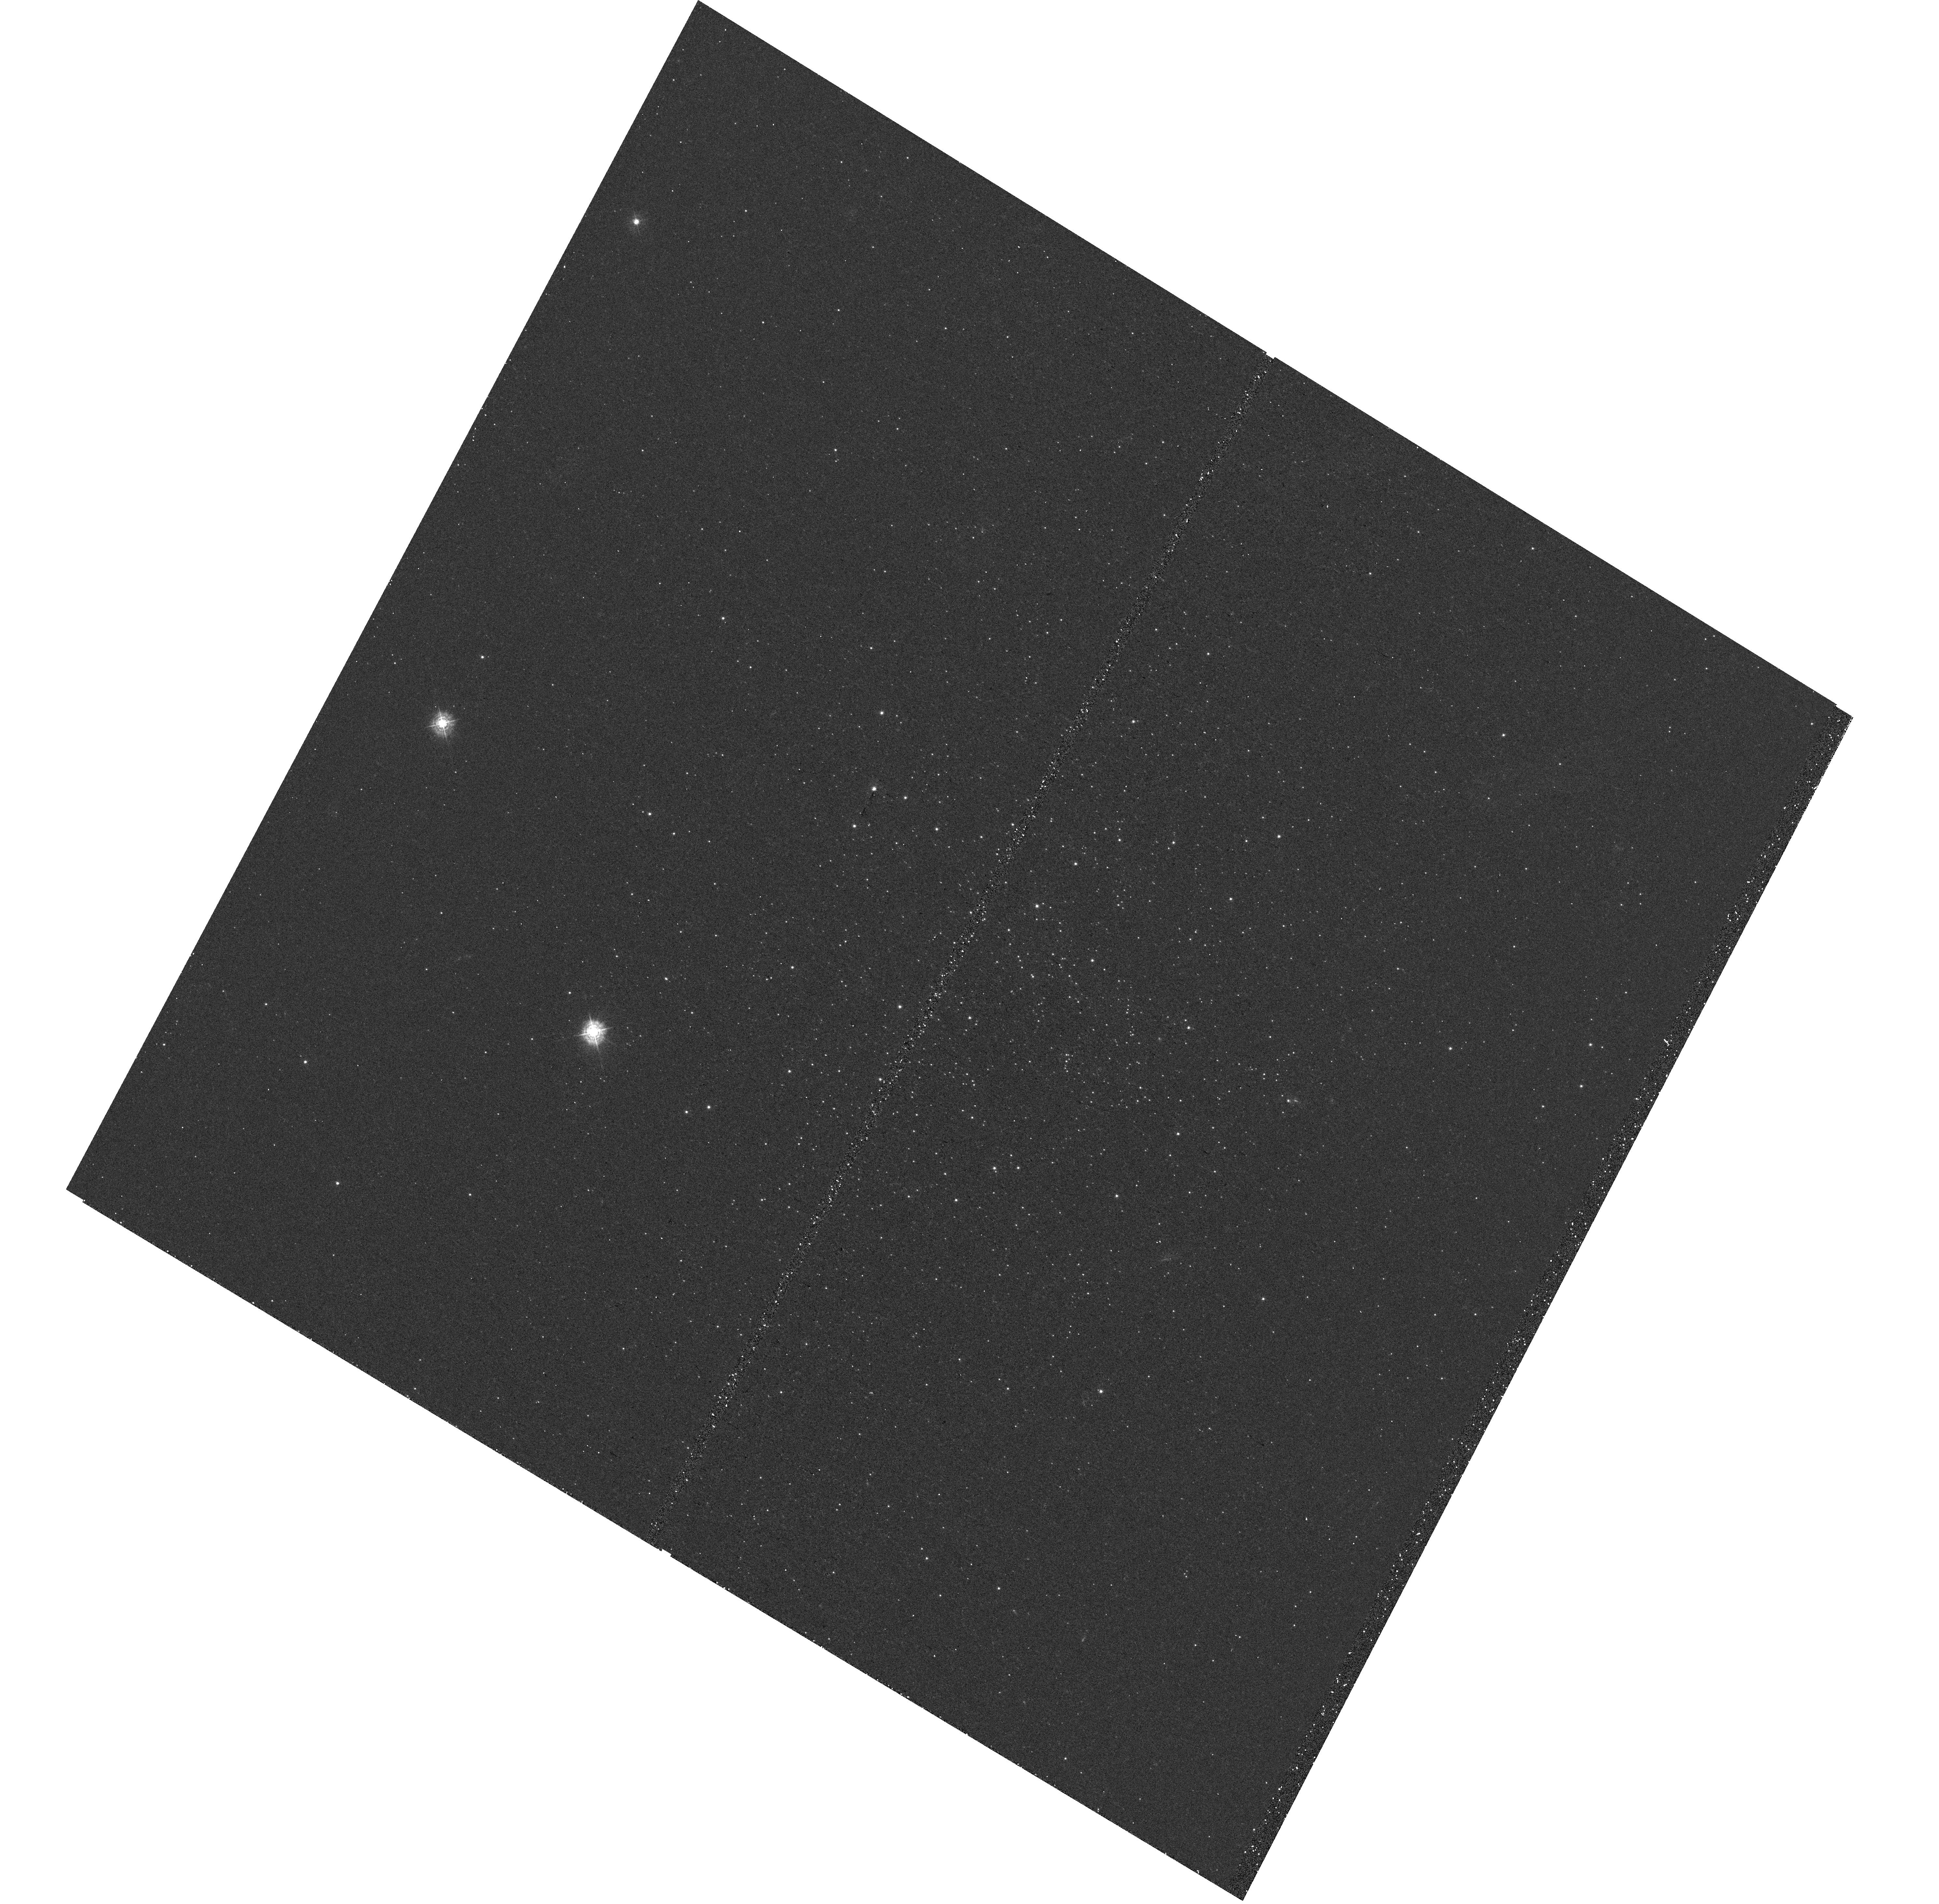
Target: ESO-51-3
Instrument: WFC3/UVIS
Filter: F343N
Exposure: 44 min
Observation ID: hst_15062_04_wfc3_uvis_f343n_idj904

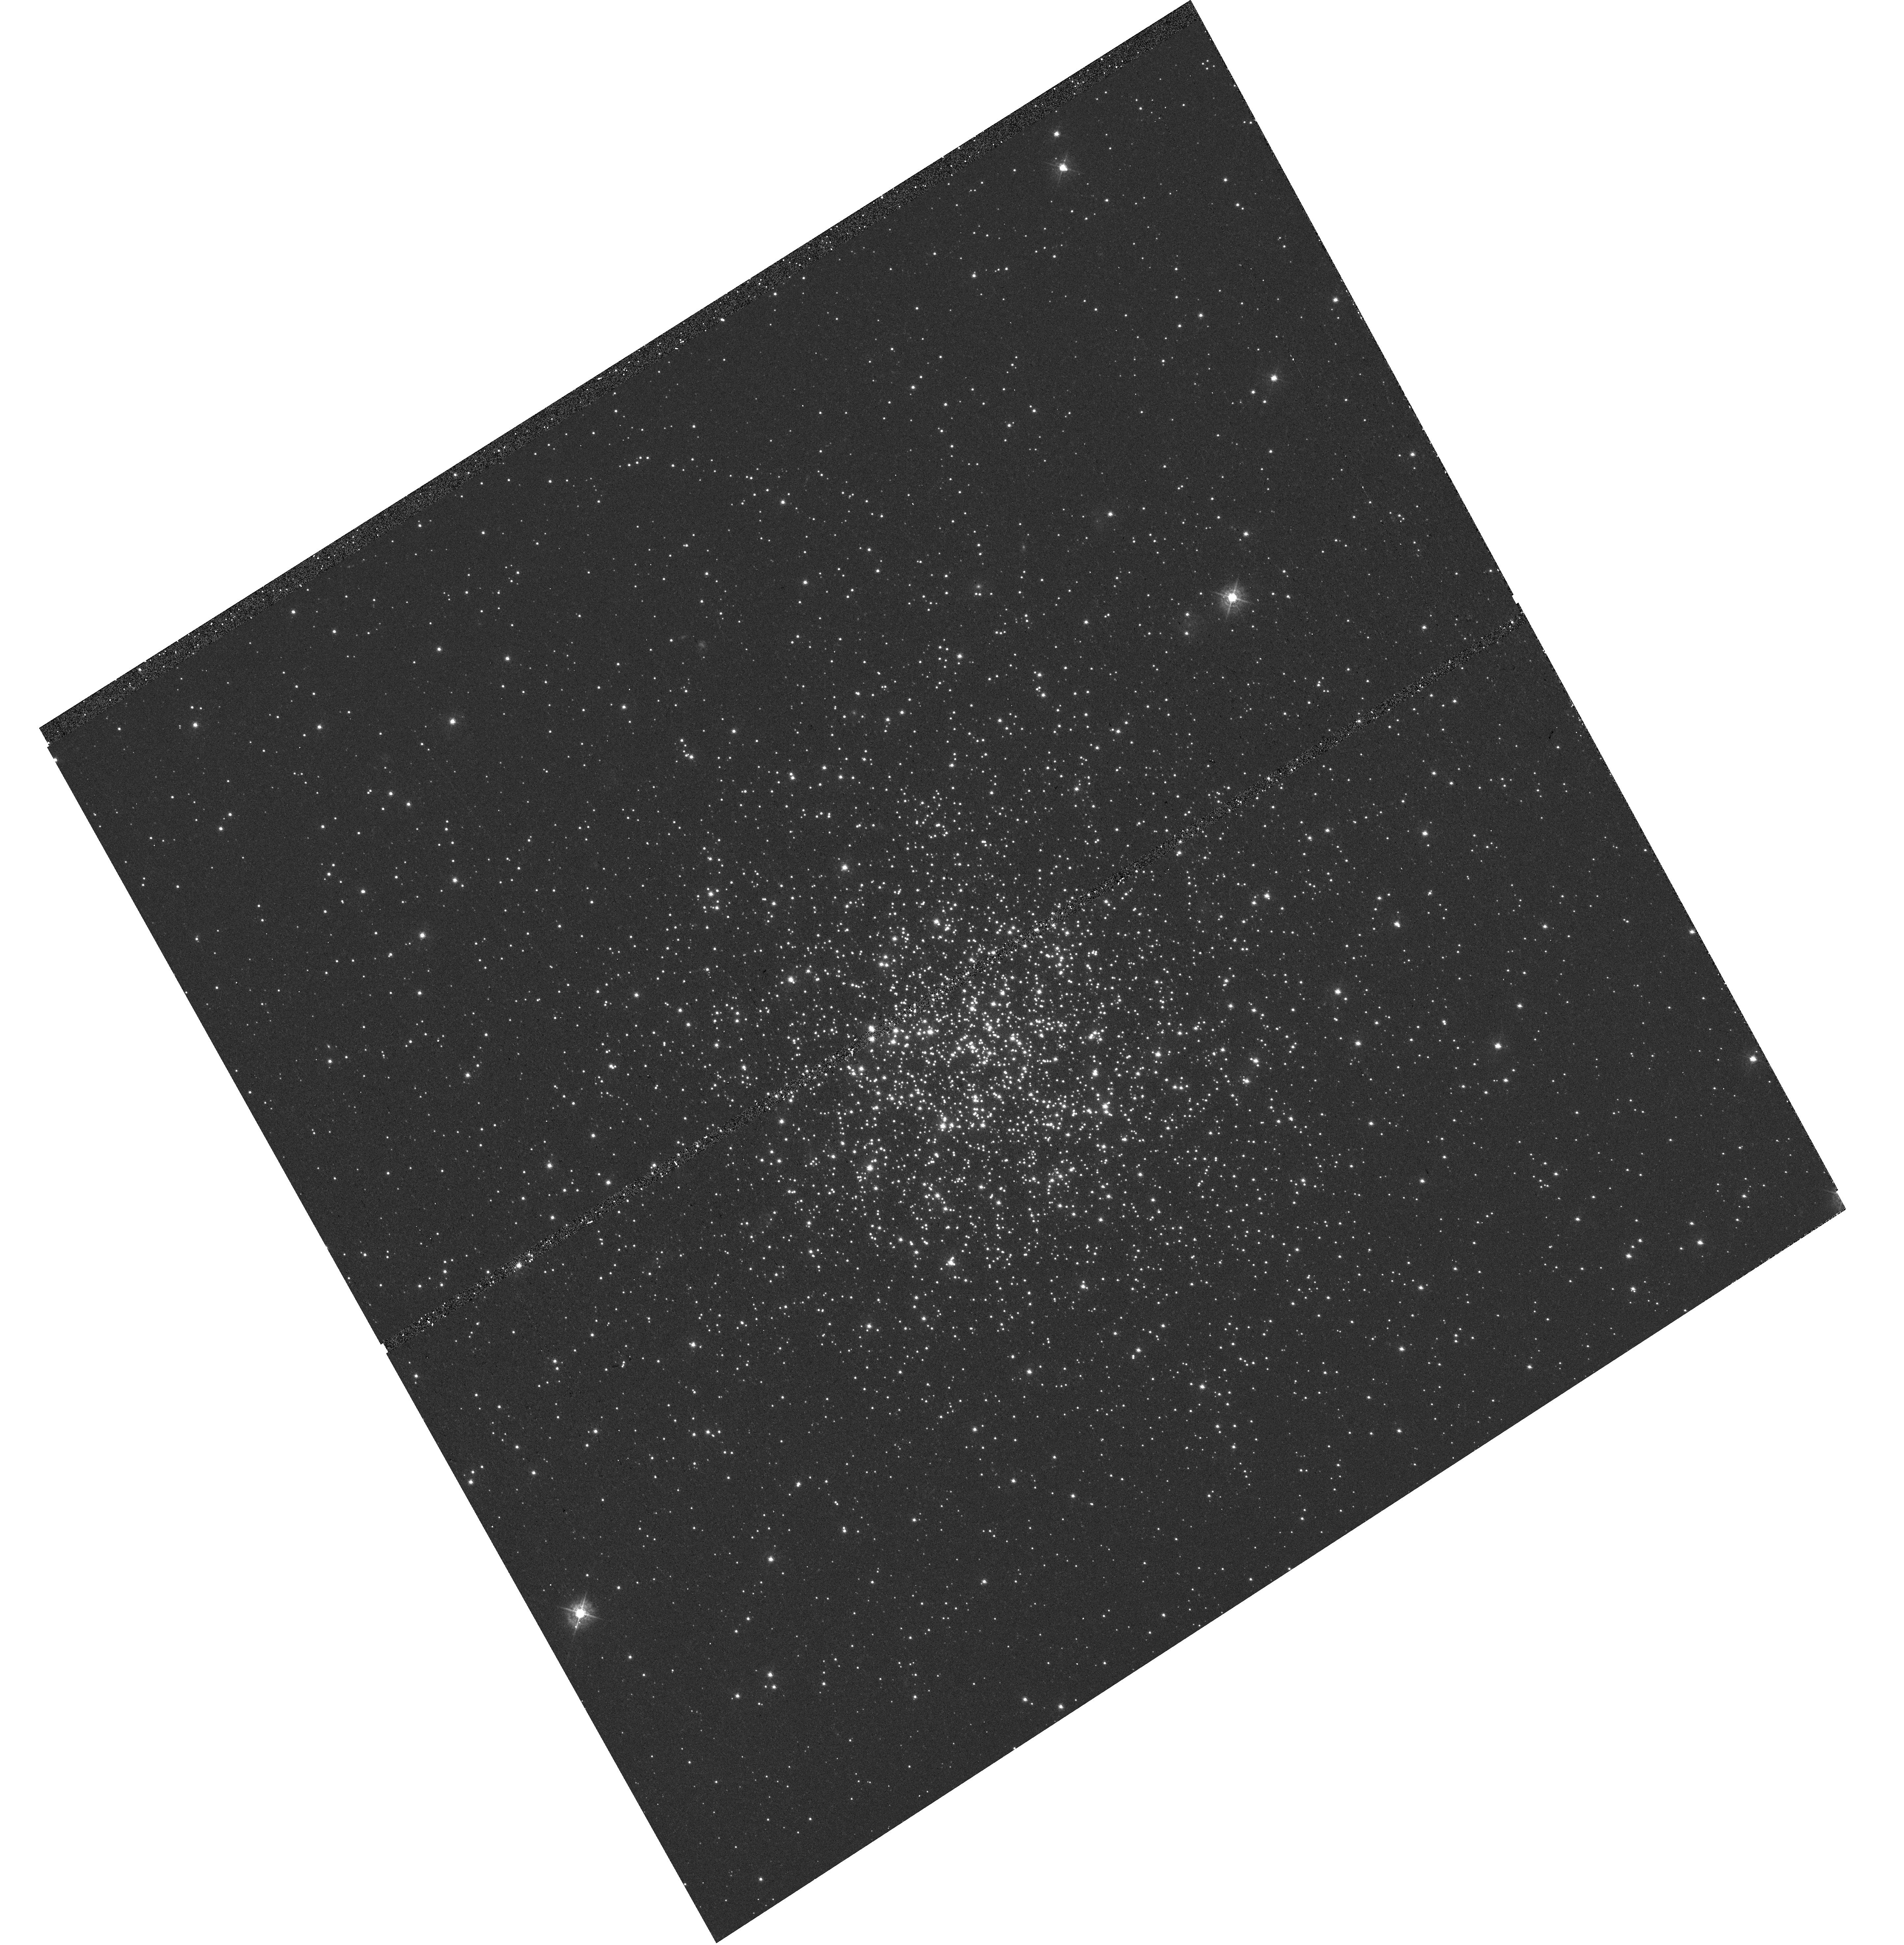
Target: NGC-2155
Instrument: WFC3/UVIS
Filter: F438W
Exposure: 20 min
Observation ID: hst_15062_02_wfc3_uvis_f438w_idj902

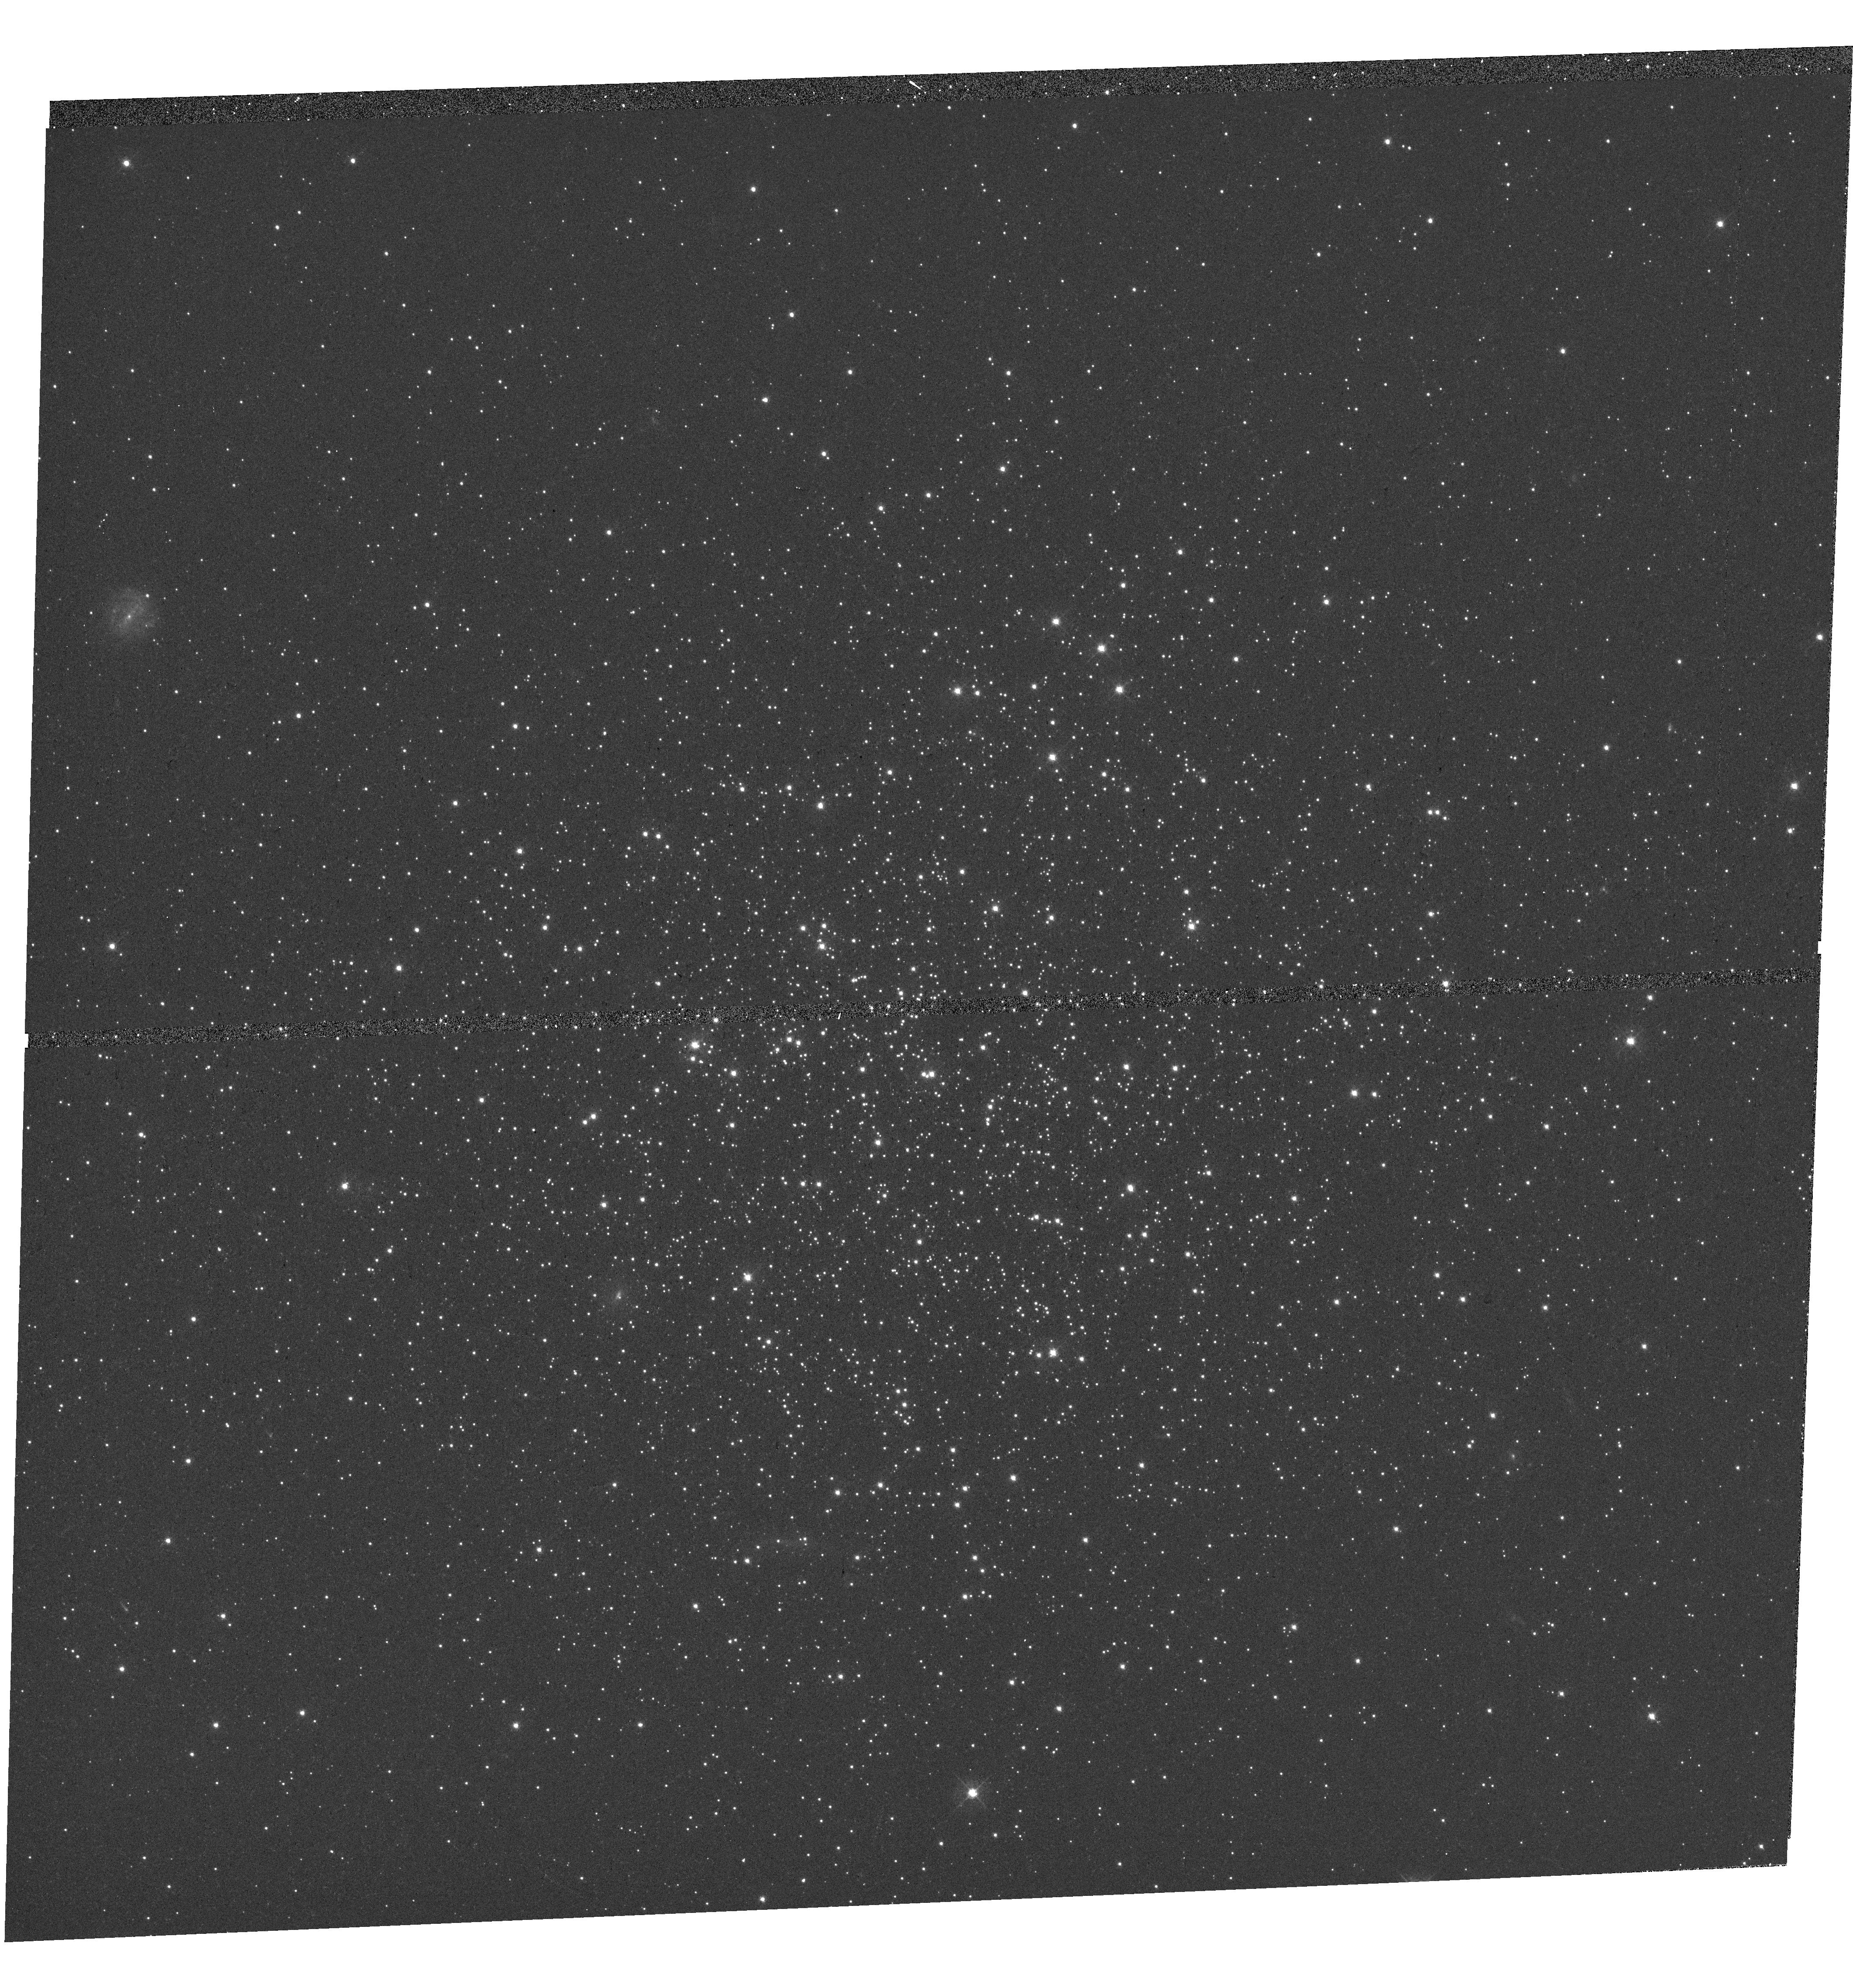
Target: CL-LINDSAY-113
Instrument: WFC3/UVIS
Filter: F438W
Exposure: 20 min
Observation ID: hst_15062_03_wfc3_uvis_f438w_idj903

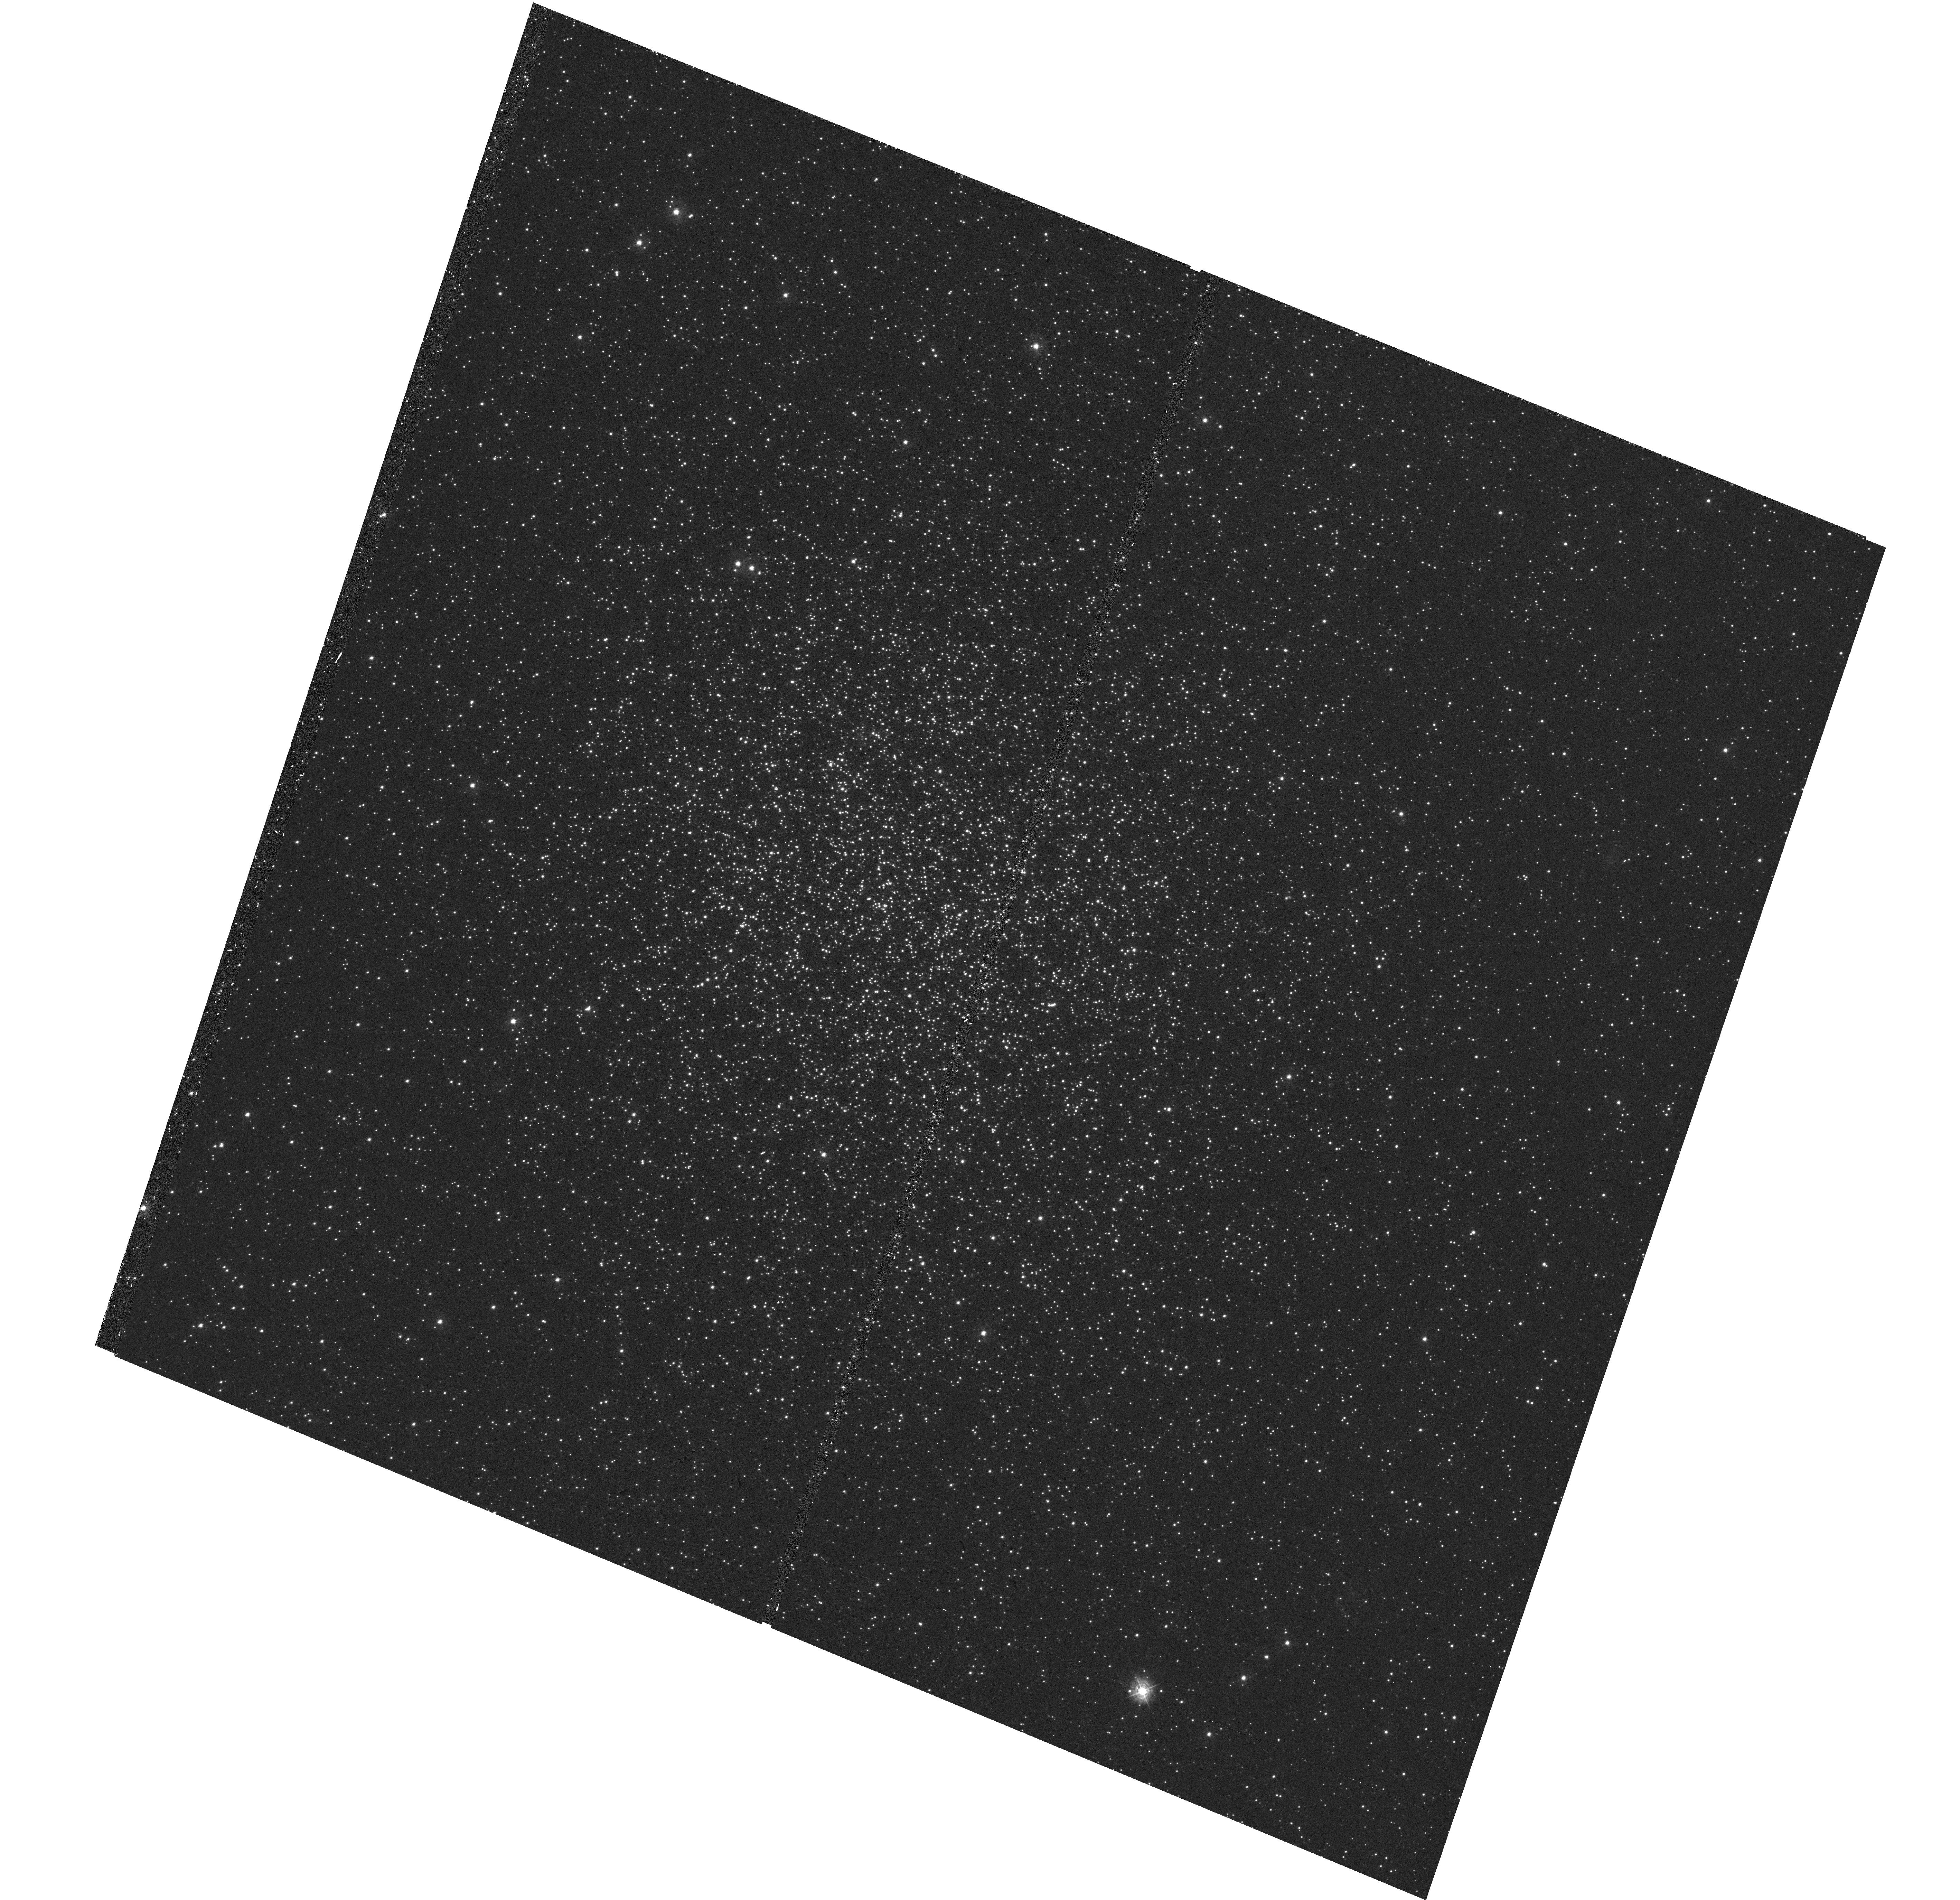
Target: NGC-2121
Instrument: WFC3/UVIS
Filter: F336W
Exposure: 28 min
Observation ID: hst_15062_01_wfc3_uvis_f336w_idj901

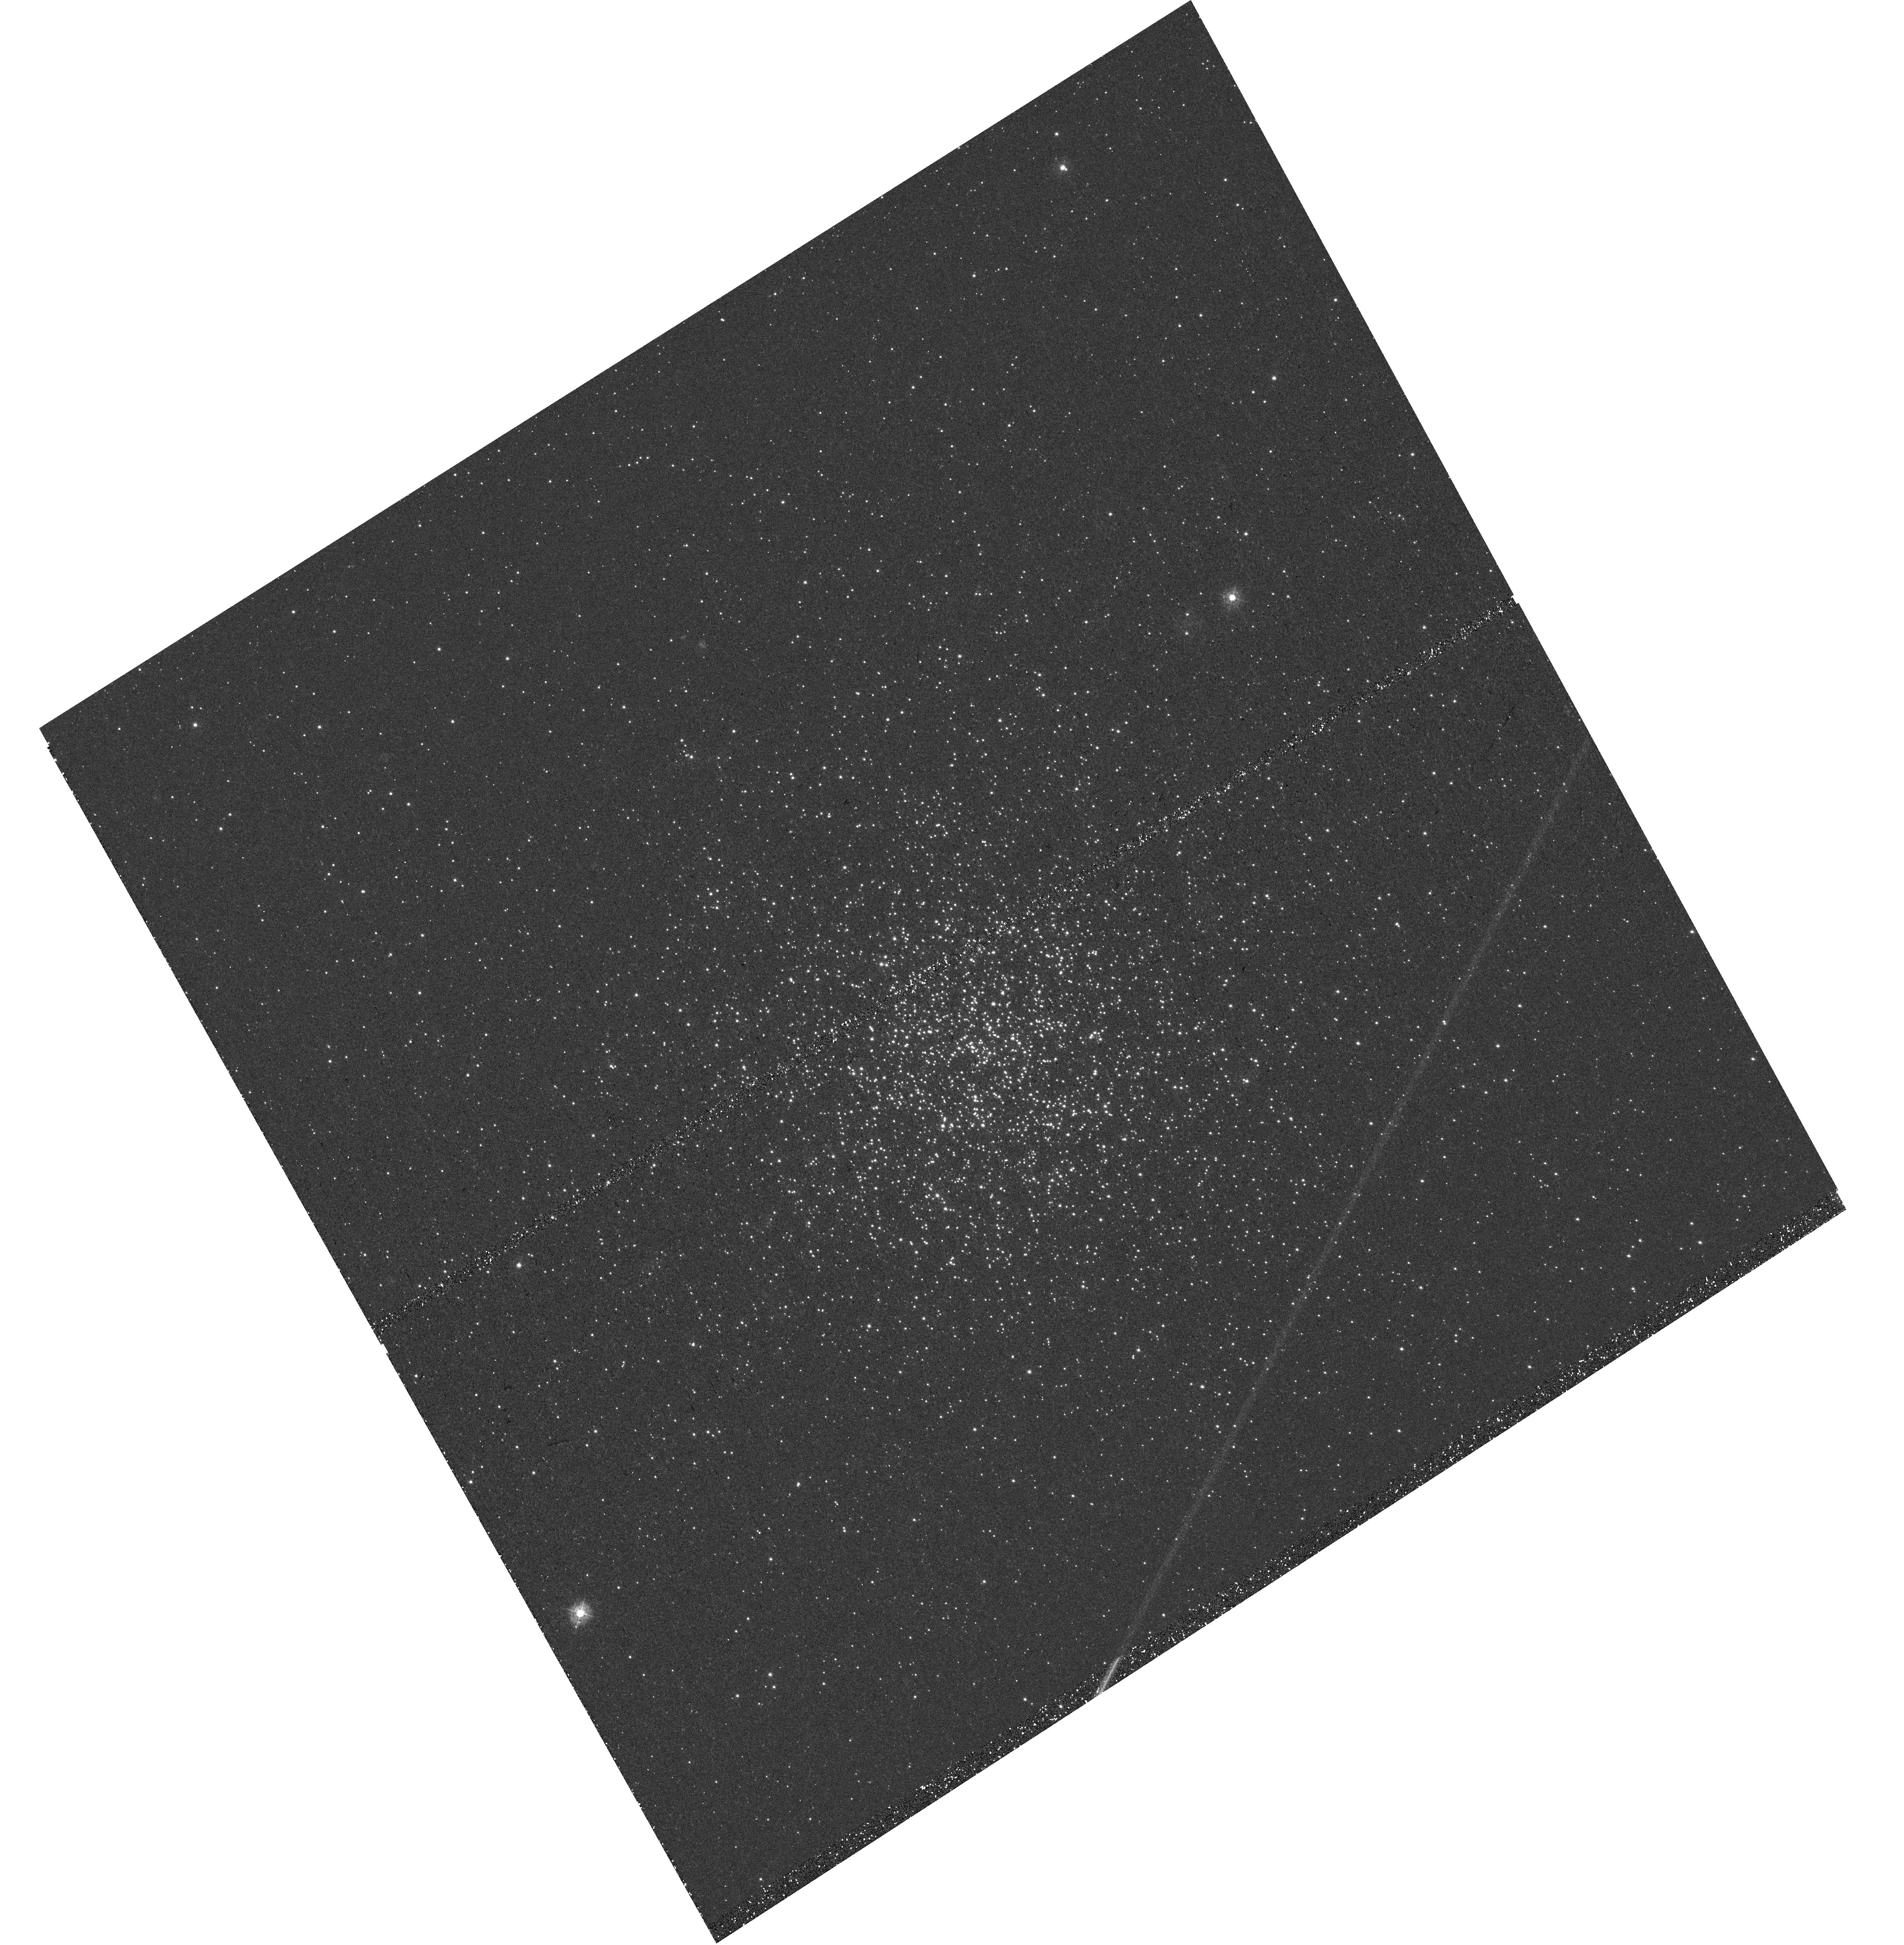
Target: NGC-2155
Instrument: WFC3/UVIS
Filter: F343N
Exposure: 44 min
Observation ID: hst_15062_02_wfc3_uvis_f343n_idj902

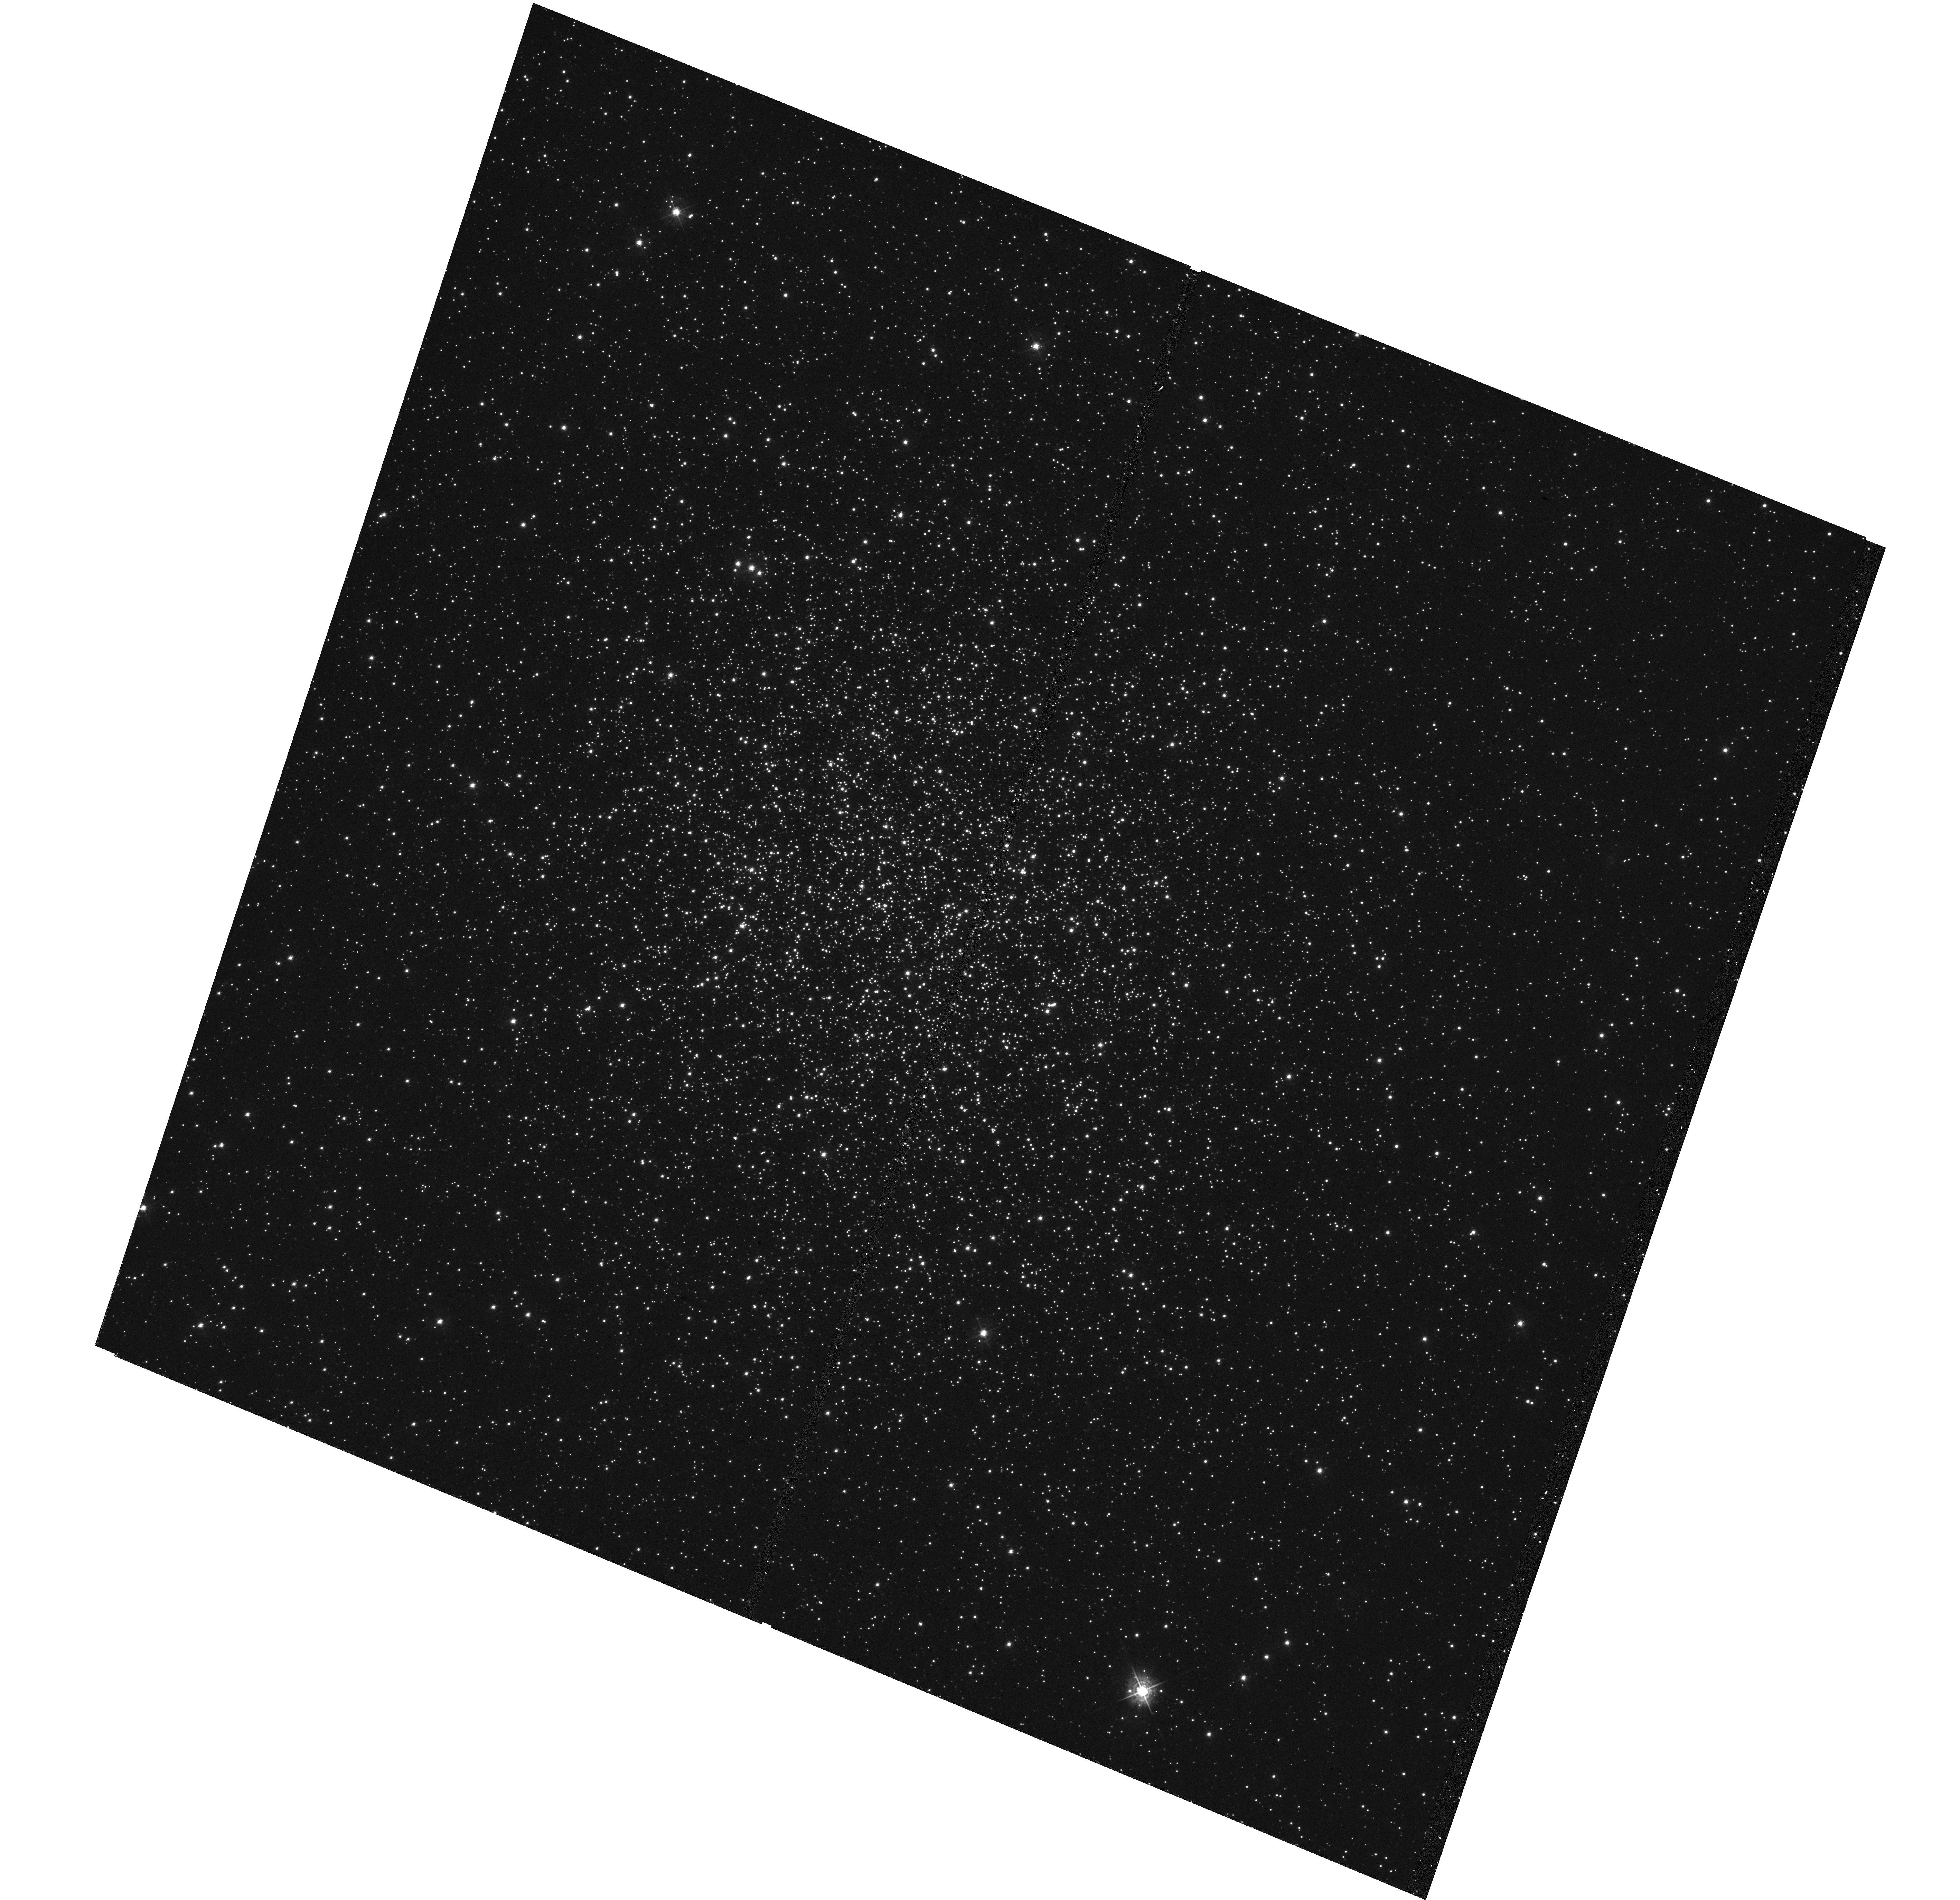
Target: NGC-2121
Instrument: WFC3/UVIS
Filter: F438W
Exposure: 20 min
Observation ID: hst_15062_01_wfc3_uvis_f438w_idj901

Extending the Search for Multiple Populations in Massive Intermediate Age Clusters (PI: Bastian, Nate)

We propose to obtain imaging of 4 massive clusters in the LMC/SMC, spanning an age range of 2-6.5 Gyr, in order to search for chemical abundance spreads (i.e. multiple populations - MPs) within them. This proposal is meant to compliment our Cycle 23 proposal, which had the unexpected result where we found MPs in all clusters older than 6 Gyr (4 clusters) and did not find MPs in any clusters younger than 2 Gyr (8 clusters). Here we will explore this age gap to pinpoint the exact age where MPs begin to occur on the red giant branch (RGB), which will in turn show the stellar mass where MPs can develop. Additionally, we will study one 6.5 Gyr cluster that is a factor of ~3 less massive than previously studied to look for the influence of cluster mass on whether MPs can develop. The proposed sample occupies a critical region of parameter space (age/mass) where there are no Milky Way counterparts.